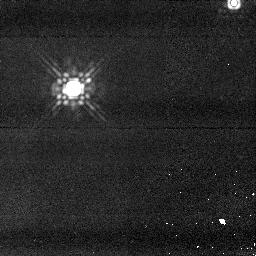
Target: TWA2MASS2. Instrument: NICMOS/NIC1. Filter: F160W. Exposure: 4 min. Observation ID: n918f2030

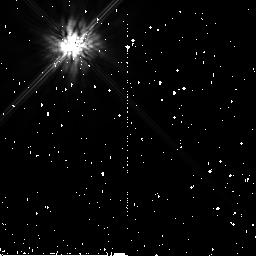
Target: HIP92024. Instrument: NICMOS/NIC2. Filter: F160W. Exposure: 11 min. Observation ID: n918b9010

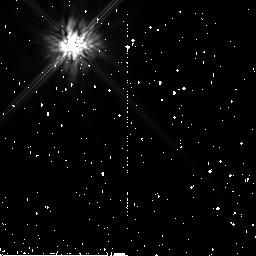
Target: HIP26990. Instrument: NICMOS/NIC2. Filter: F160W. Exposure: 10 min. Observation ID: n9186c010

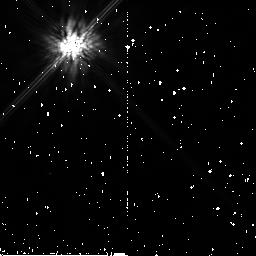
Target: TWA23. Instrument: NICMOS/NIC2. Filter: F160W. Exposure: 10 min. Observation ID: n91893010

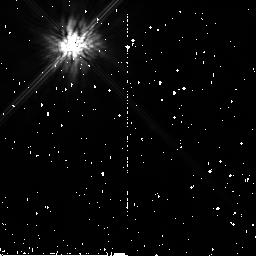
Target: HIP107345. Instrument: NICMOS/NIC2. Filter: F160W. Exposure: 10 min. Observation ID: n918ca010

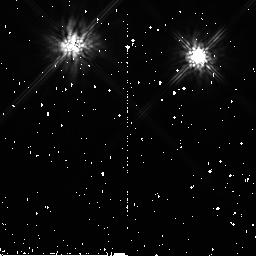
Target: HIP16563. Instrument: NICMOS/NIC2. Filter: F160W. Exposure: 10 min. Observation ID: n91843010

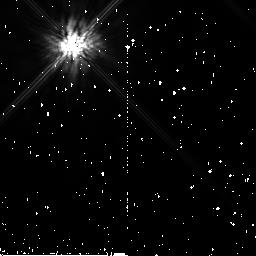
Target: HIP39896B. Instrument: NICMOS/NIC2. Filter: F160W. Exposure: 10 min. Observation ID: n9187f010

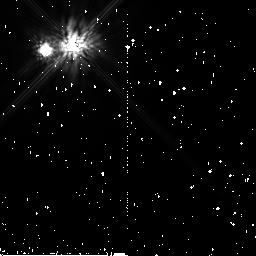
Target: HIP28036. Instrument: NICMOS/NIC2. Filter: F160W. Exposure: 10 min. Observation ID: n9186e010

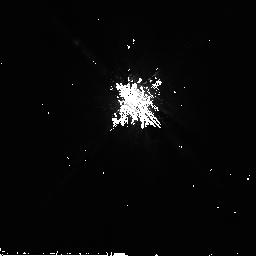
Target: HIP9892. Instrument: NICMOS/NIC2. Filter: F160W. Exposure: 10 min. Observation ID: n91823010

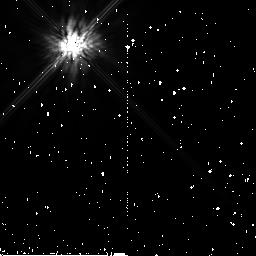
Target: HIP84586. Instrument: NICMOS/NIC2. Filter: F160W. Exposure: 11 min. Observation ID: n918ad010

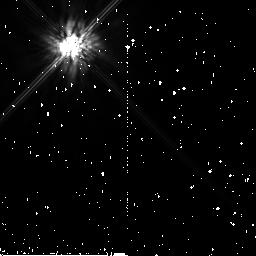
Target: HIP51386. Instrument: NICMOS/NIC2. Filter: F160W. Exposure: 10 min. Observation ID: n91887010

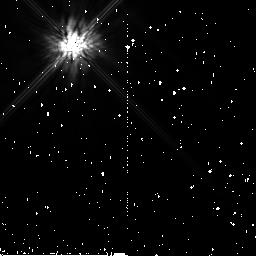
Target: HIP10679. Instrument: NICMOS/NIC2. Filter: F160W. Exposure: 10 min. Observation ID: n9182a010

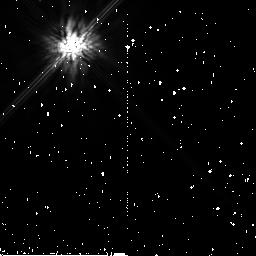
Target: HIP6856. Instrument: NICMOS/NIC2. Filter: F160W. Exposure: 10 min. Observation ID: n918gd010

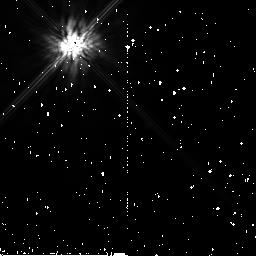
Target: HIP5191. Instrument: NICMOS/NIC2. Filter: F160W. Exposure: 10 min. Observation ID: n91815010

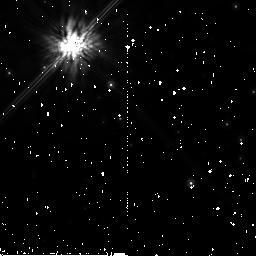
Target: HIP76629. Instrument: NICMOS/NIC2. Filter: F160W. Exposure: 10 min. Observation ID: n918g8010

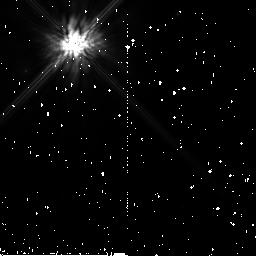
Target: HIP92680. Instrument: NICMOS/NIC2. Filter: F160W. Exposure: 10 min. Observation ID: n918bf010

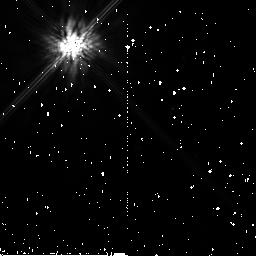
Target: TWA25. Instrument: NICMOS/NIC2. Filter: F160W. Exposure: 10 min. Observation ID: n91896010

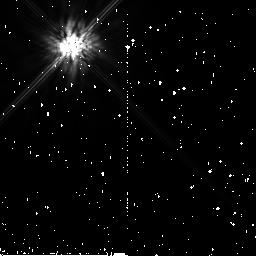
Target: HIP560. Instrument: NICMOS/NIC2. Filter: F160W. Exposure: 10 min. Observation ID: n91801010

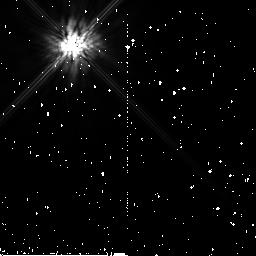
Target: HIP9141. Instrument: NICMOS/NIC2. Filter: F160W. Exposure: 10 min. Observation ID: n9181f010

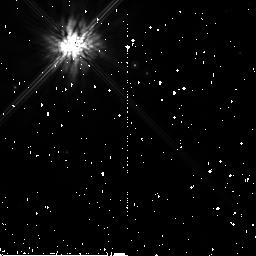
Target: HIP17248. Instrument: NICMOS/NIC2. Filter: F160W. Exposure: 10 min. Observation ID: n9184a010

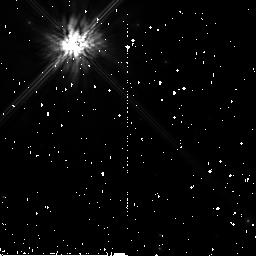
Target: TYC5672-0216. Instrument: NICMOS/NIC2. Filter: F160W. Exposure: 10 min. Observation ID: n918g2010

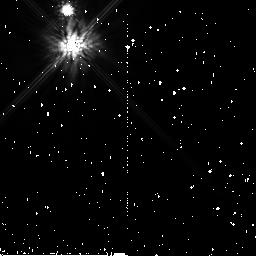
Target: HIP16853. Instrument: NICMOS/NIC2. Filter: F160W. Exposure: 10 min. Observation ID: n91848010

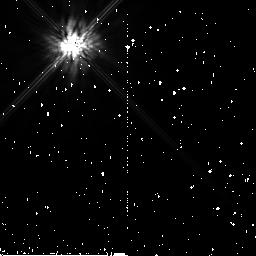
Target: HIP113579. Instrument: NICMOS/NIC2. Filter: F160W. Exposure: 10 min. Observation ID: n918db010

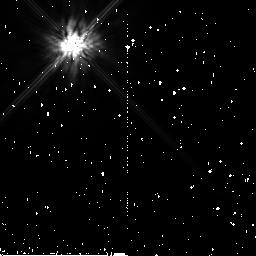
Target: HIP79881. Instrument: NICMOS/NIC2. Filter: F160W. Exposure: 11 min. Observation ID: n918a5010

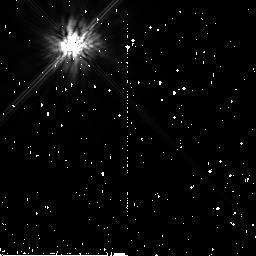
Target: HIP107947. Instrument: NICMOS/NIC2. Filter: F160W. Exposure: 10 min. Observation ID: n918g4010

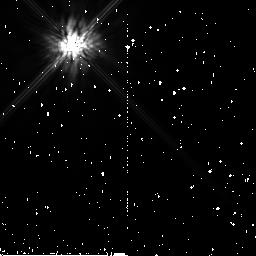
Target: TYC9340-0437. Instrument: NICMOS/NIC2. Filter: F160W. Exposure: 10 min. Observation ID: n918d6010

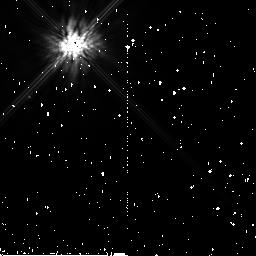
Target: TYC1562-0663. Instrument: NICMOS/NIC2. Filter: F160W. Exposure: 10 min. Observation ID: n918b8010

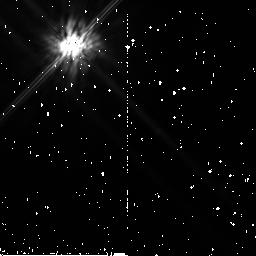
Target: HIP63253B. Instrument: NICMOS/NIC2. Filter: F160W. Exposure: 10 min. Observation ID: n91897010

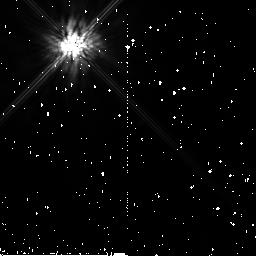
Target: TYC5882-1169. Instrument: NICMOS/NIC2. Filter: F160W. Exposure: 10 min. Observation ID: n9184f010

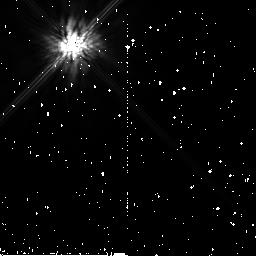
Target: HIP116003. Instrument: NICMOS/NIC2. Filter: F160W. Exposure: 10 min. Observation ID: n918e3010

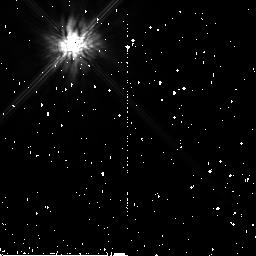
Target: CD-64.1208. Instrument: NICMOS/NIC2. Filter: F160W. Exposure: 10 min. Observation ID: n918bc010

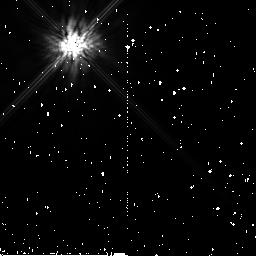
Target: HIP21632. Instrument: NICMOS/NIC2. Filter: F160W. Exposure: 10 min. Observation ID: n91858010

Coronagraphic Survey for Giant Planets Around Nearby Young Stars (PI: Song, Inseok)

A systematic imaging search for extra-solar Jovian planets is now possible thanks to recent progress in identifying "young stars near Earth". For most of the proposed young (<~ 30 Myrs) and nearby (<~ 60 pc) targets, we can detect a few Jupiter-mass planets as close as a few tens of AUs from the primary stars. This represents the first time that potential analogs of our solar system - that is planetary systems with giant planets having semi-major axes comparable to those of the four giant planets of the Solar System - come within the grasp of existing instrumentation. Our proposed targets have not been observed for planets with the Hubble Space Telescope previously. Considering the very successful earlier NICMOS observations of low mass brown dwarfs and planetary disks among members of the TW Hydrae Association, a fair fraction of our targets should also turn out to posses low mass brown dwarfs, giant planets, or dusty planetary disks because our targets are similar to (or even better than) the TW Hydrae stars in terms of youth and proximity to Earth. Due to the recent cancellation of SM4, HST will inevitably degrade into a 2-gyro mode soon and high contrast survey programs like our own cannot be carried out with two gyros. This means that the HST cycle 13 may be the last chance to find young Solar System analogs in the coming decade. Should HST time be awarded and planetary mass candidates be found, proper motion follow-up of candidate planets will be done with ground-based AOs.